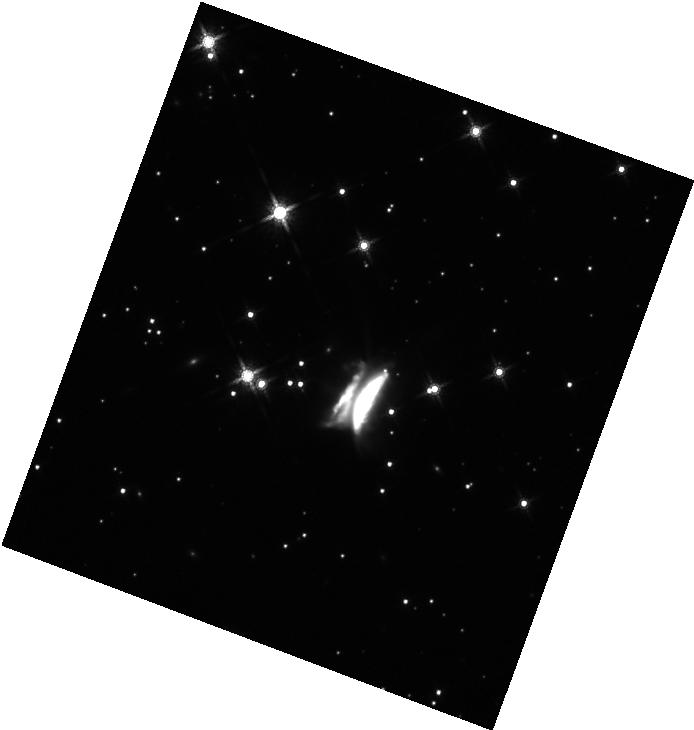
Target: IRAS23077+6707. Instrument: WFC3/IR. Filter: F160W. Exposure: 11 min. Observation ID: hst_17751_01_wfc3_ir_f160w_ifhn01

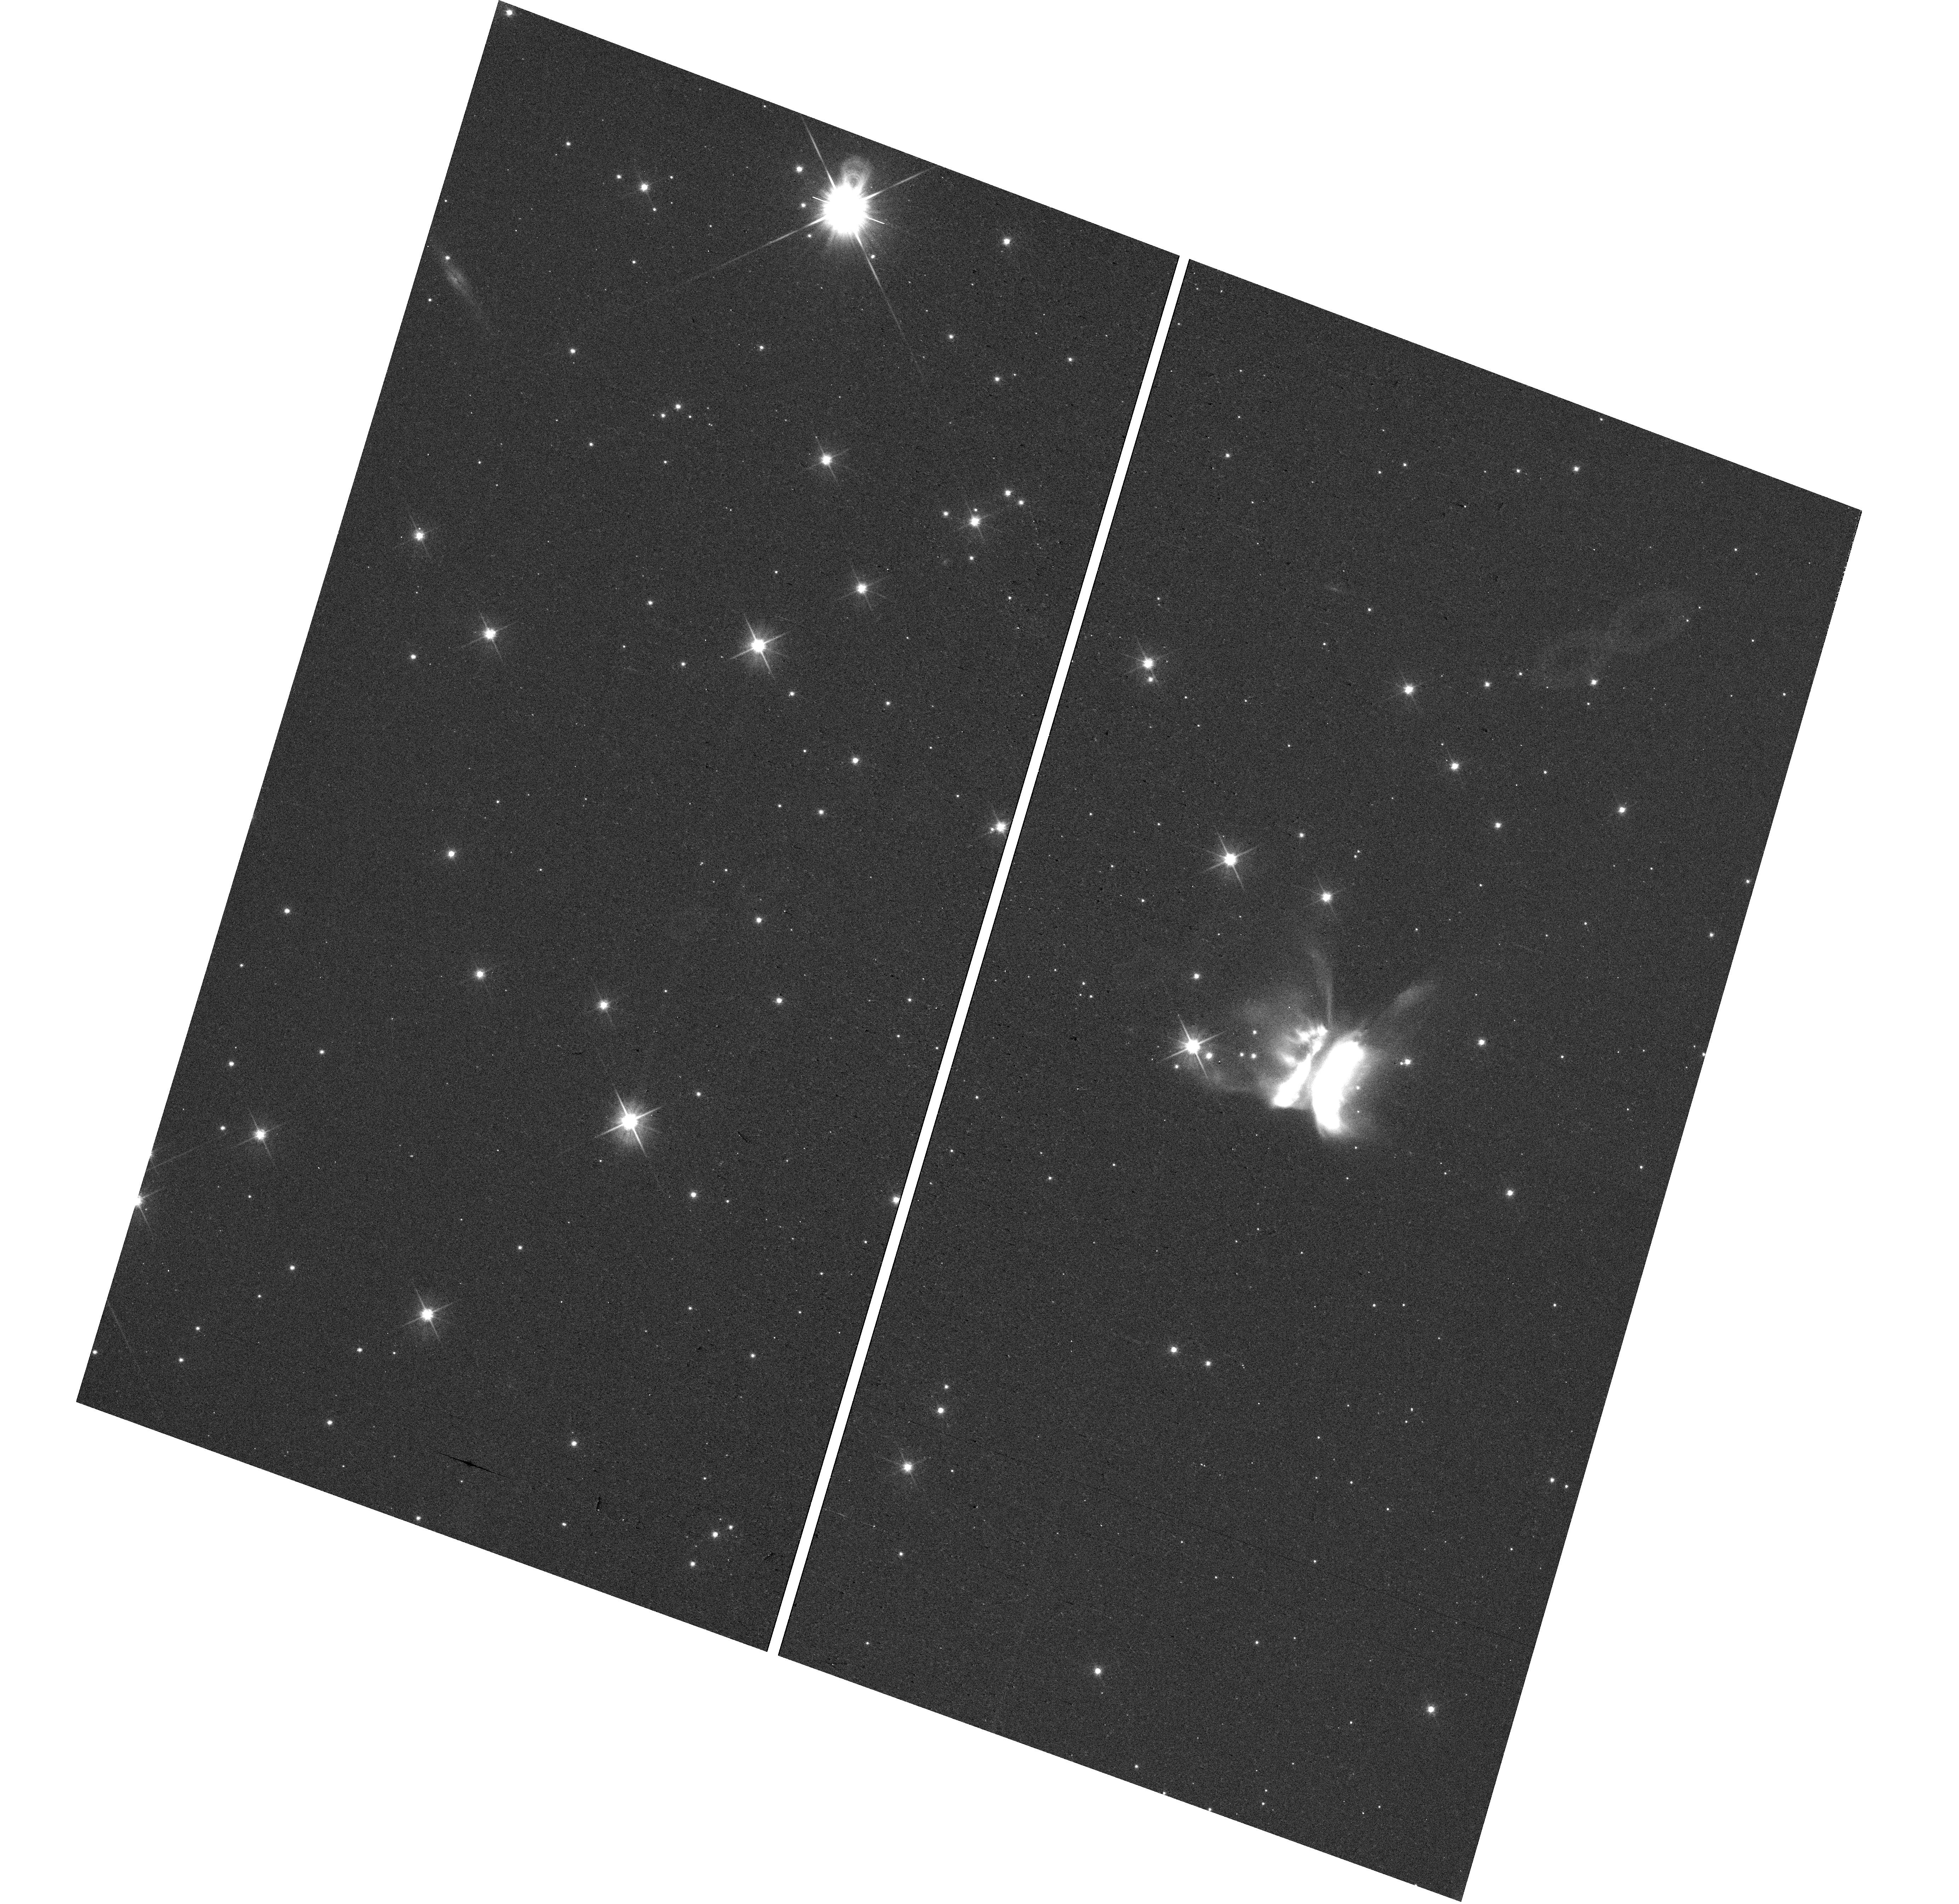
Target: IRAS23077+6707. Instrument: WFC3/UVIS. Filter: F606W. Exposure: 10 min. Observation ID: hst_17751_01_wfc3_uvis_f606w_ifhn01

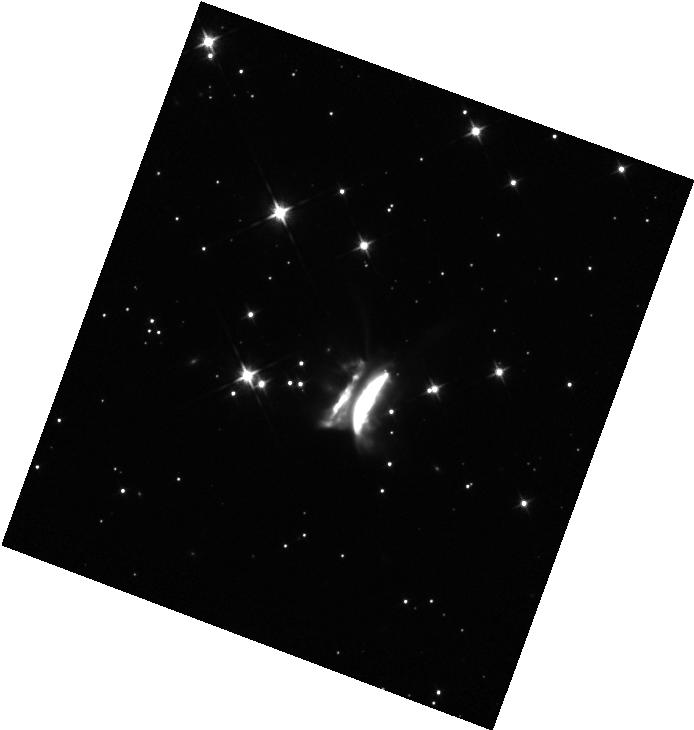
Target: IRAS23077+6707. Instrument: WFC3/IR. Filter: F105W. Exposure: 11 min. Observation ID: hst_17751_01_wfc3_ir_f105w_ifhn01

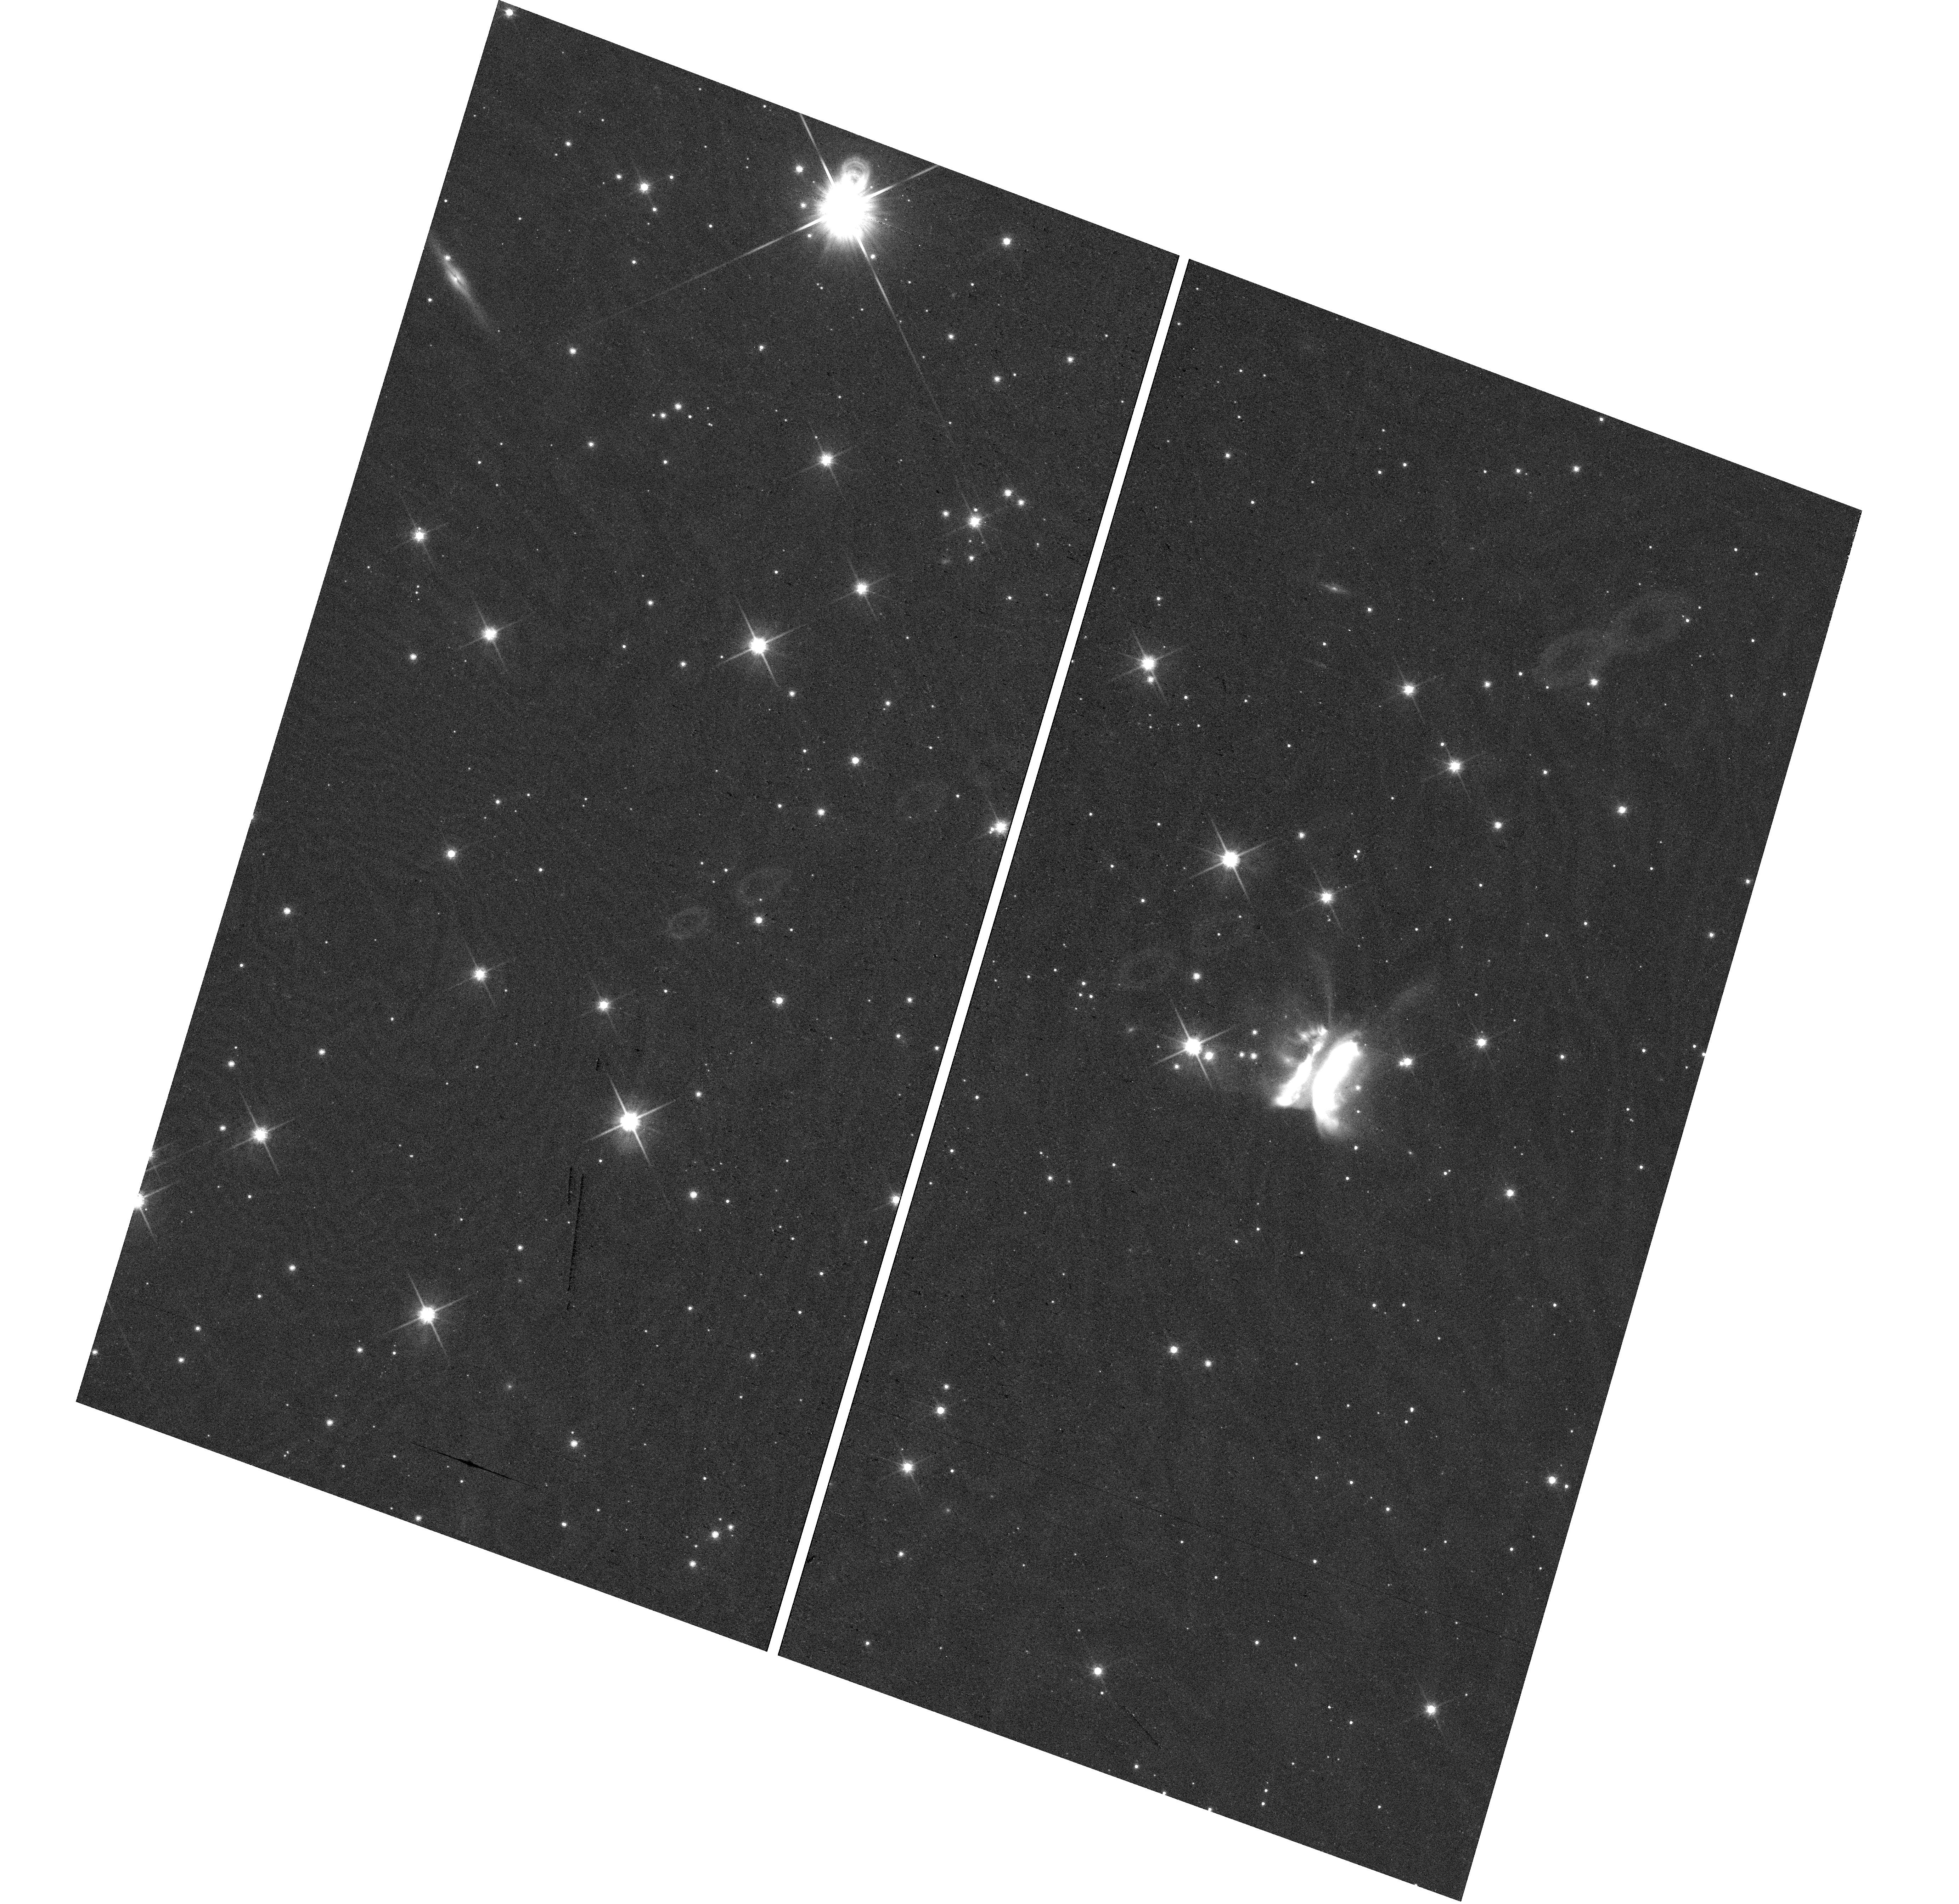
Target: IRAS23077+6707. Instrument: WFC3/UVIS. Filter: F814W. Exposure: 17 min. Observation ID: hst_17751_01_wfc3_uvis_f814w_ifhn01

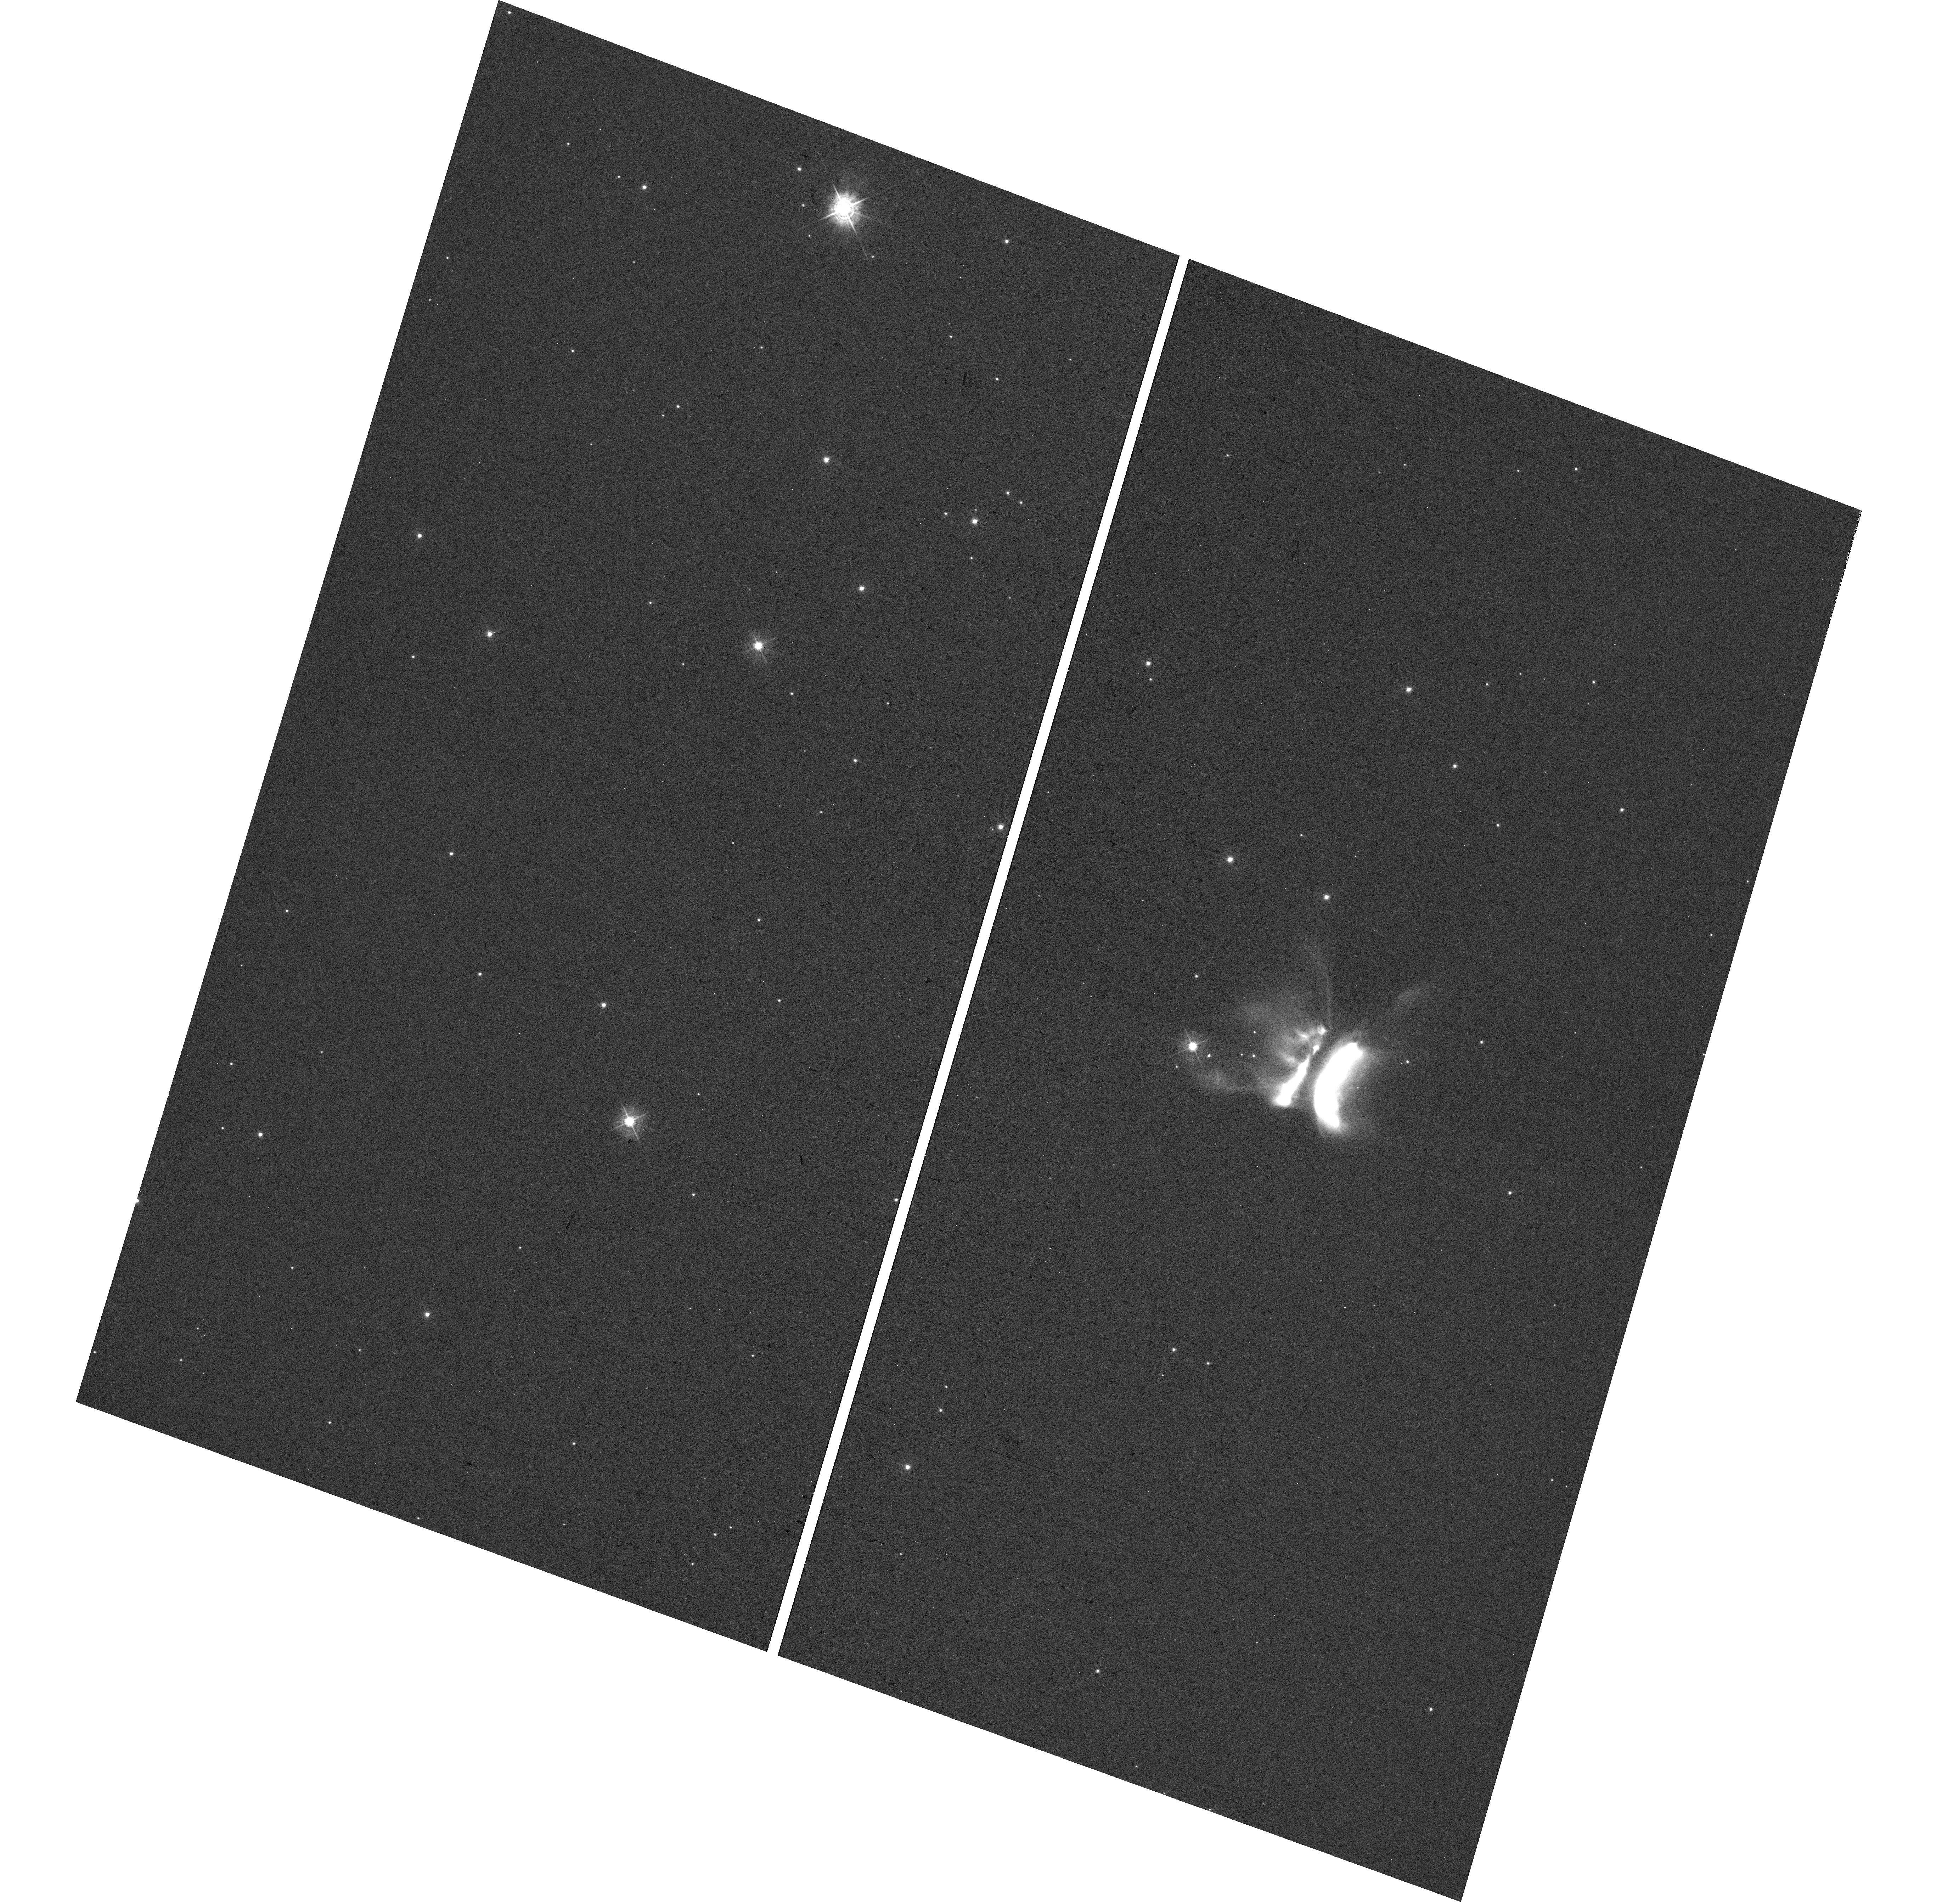
Target: IRAS23077+6707. Instrument: WFC3/UVIS. Filter: F438W. Exposure: 35 min. Observation ID: hst_17751_01_wfc3_uvis_f438w_ifhn01

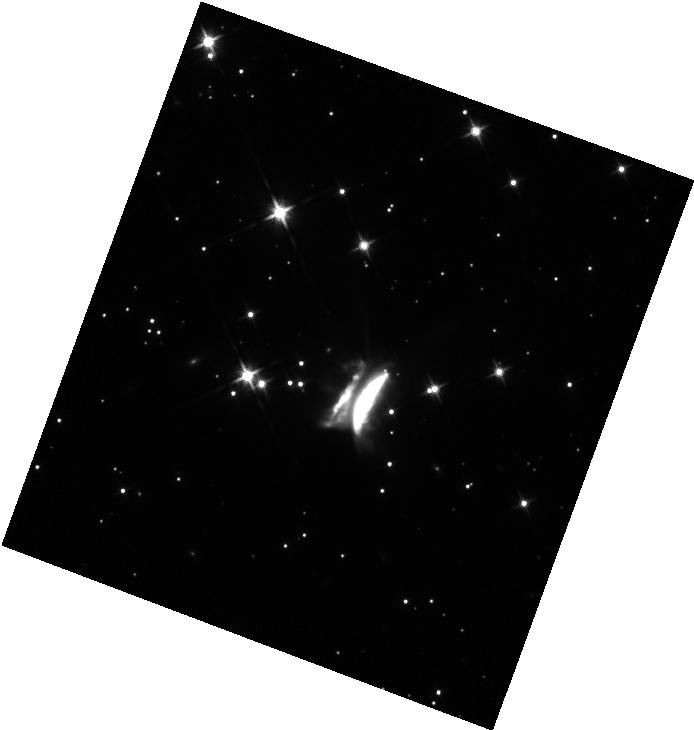
Target: IRAS23077+6707. Instrument: WFC3/IR. Filter: F125W. Exposure: 11 min. Observation ID: hst_17751_01_wfc3_ir_f125w_ifhn01

Imaging a monster: HST observations of the asymmetric edge-on disk IRAS 23077+6707 (Draculas Chivito) (PI: Monsch, Kristina)

We propose the first sub-arcsecond imaging campaign of the giant, asymmetric edge-on disk IRAS 23077+6707 (Dracula's Chivito/DraChi) to study its dust grain structure and evolution from 0.4-1.7 microns. DraChi is enormous: spanning approx. 14 arcsec on the sky, it is far in excess of any average protoplanetary disk extents, making it the largest protoplanetary disk thus far discovered. Moreover, this disk is highly asymmetric, yet has only been imaged at low resolution from the ground with Pan-STARRS. These images show not only two faint filaments in the disk's northern part that extend well beyond 20 arcsec, but also various brightness asymmetries. We propose the imaging of this enigmatic disk in only three HST orbits using the WFC3/UVIS broadband filters F438W, F606W and F814W and the WFC3/IR broadband filters F105W, F125W and F160W to map at unprecedented angular scales the wavelength dependence of the disk's midplane thickness, determine the dust grain properties and the degree of their vertical settling and ultimately probe the extent to which ongoing planet formation is driving DraChi's asymmetric substructures.